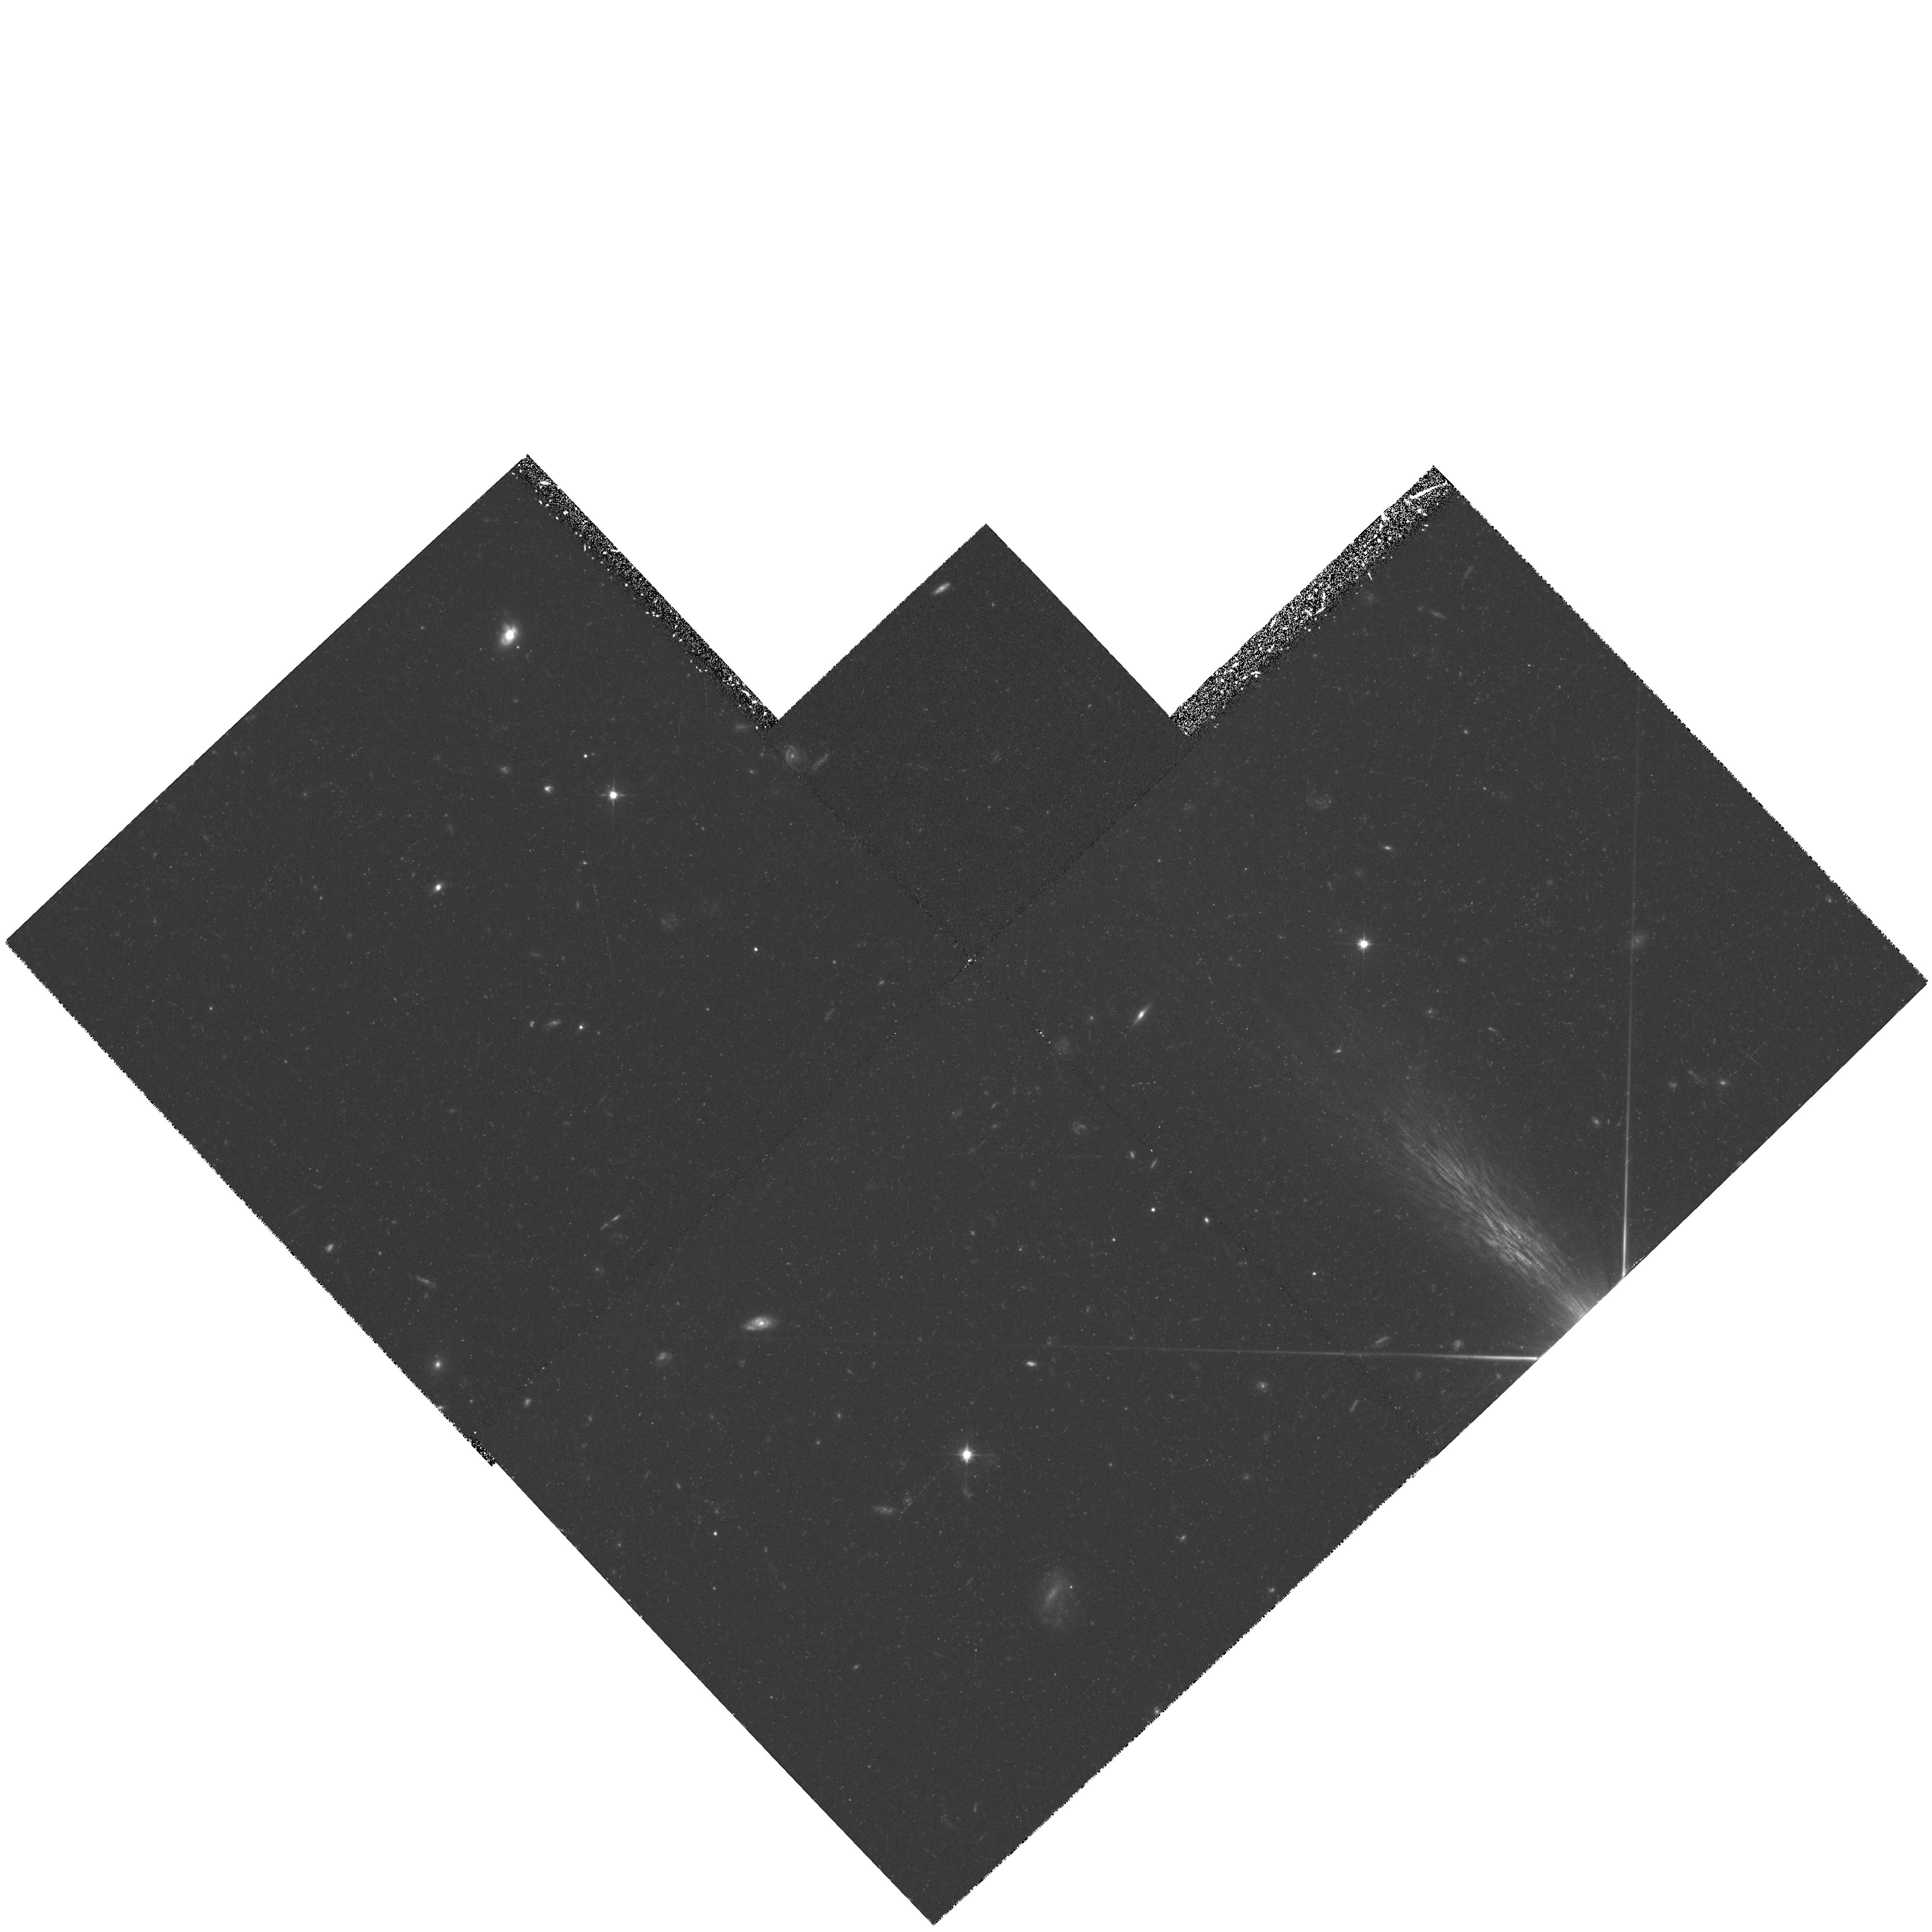
Target: DHM0054-284
Instrument: WFPC2/PC
Filter: F606W
Exposure: 1.5 h
Observation ID: hst_5128_02_wfpc2_pc_f606w_u2gr02

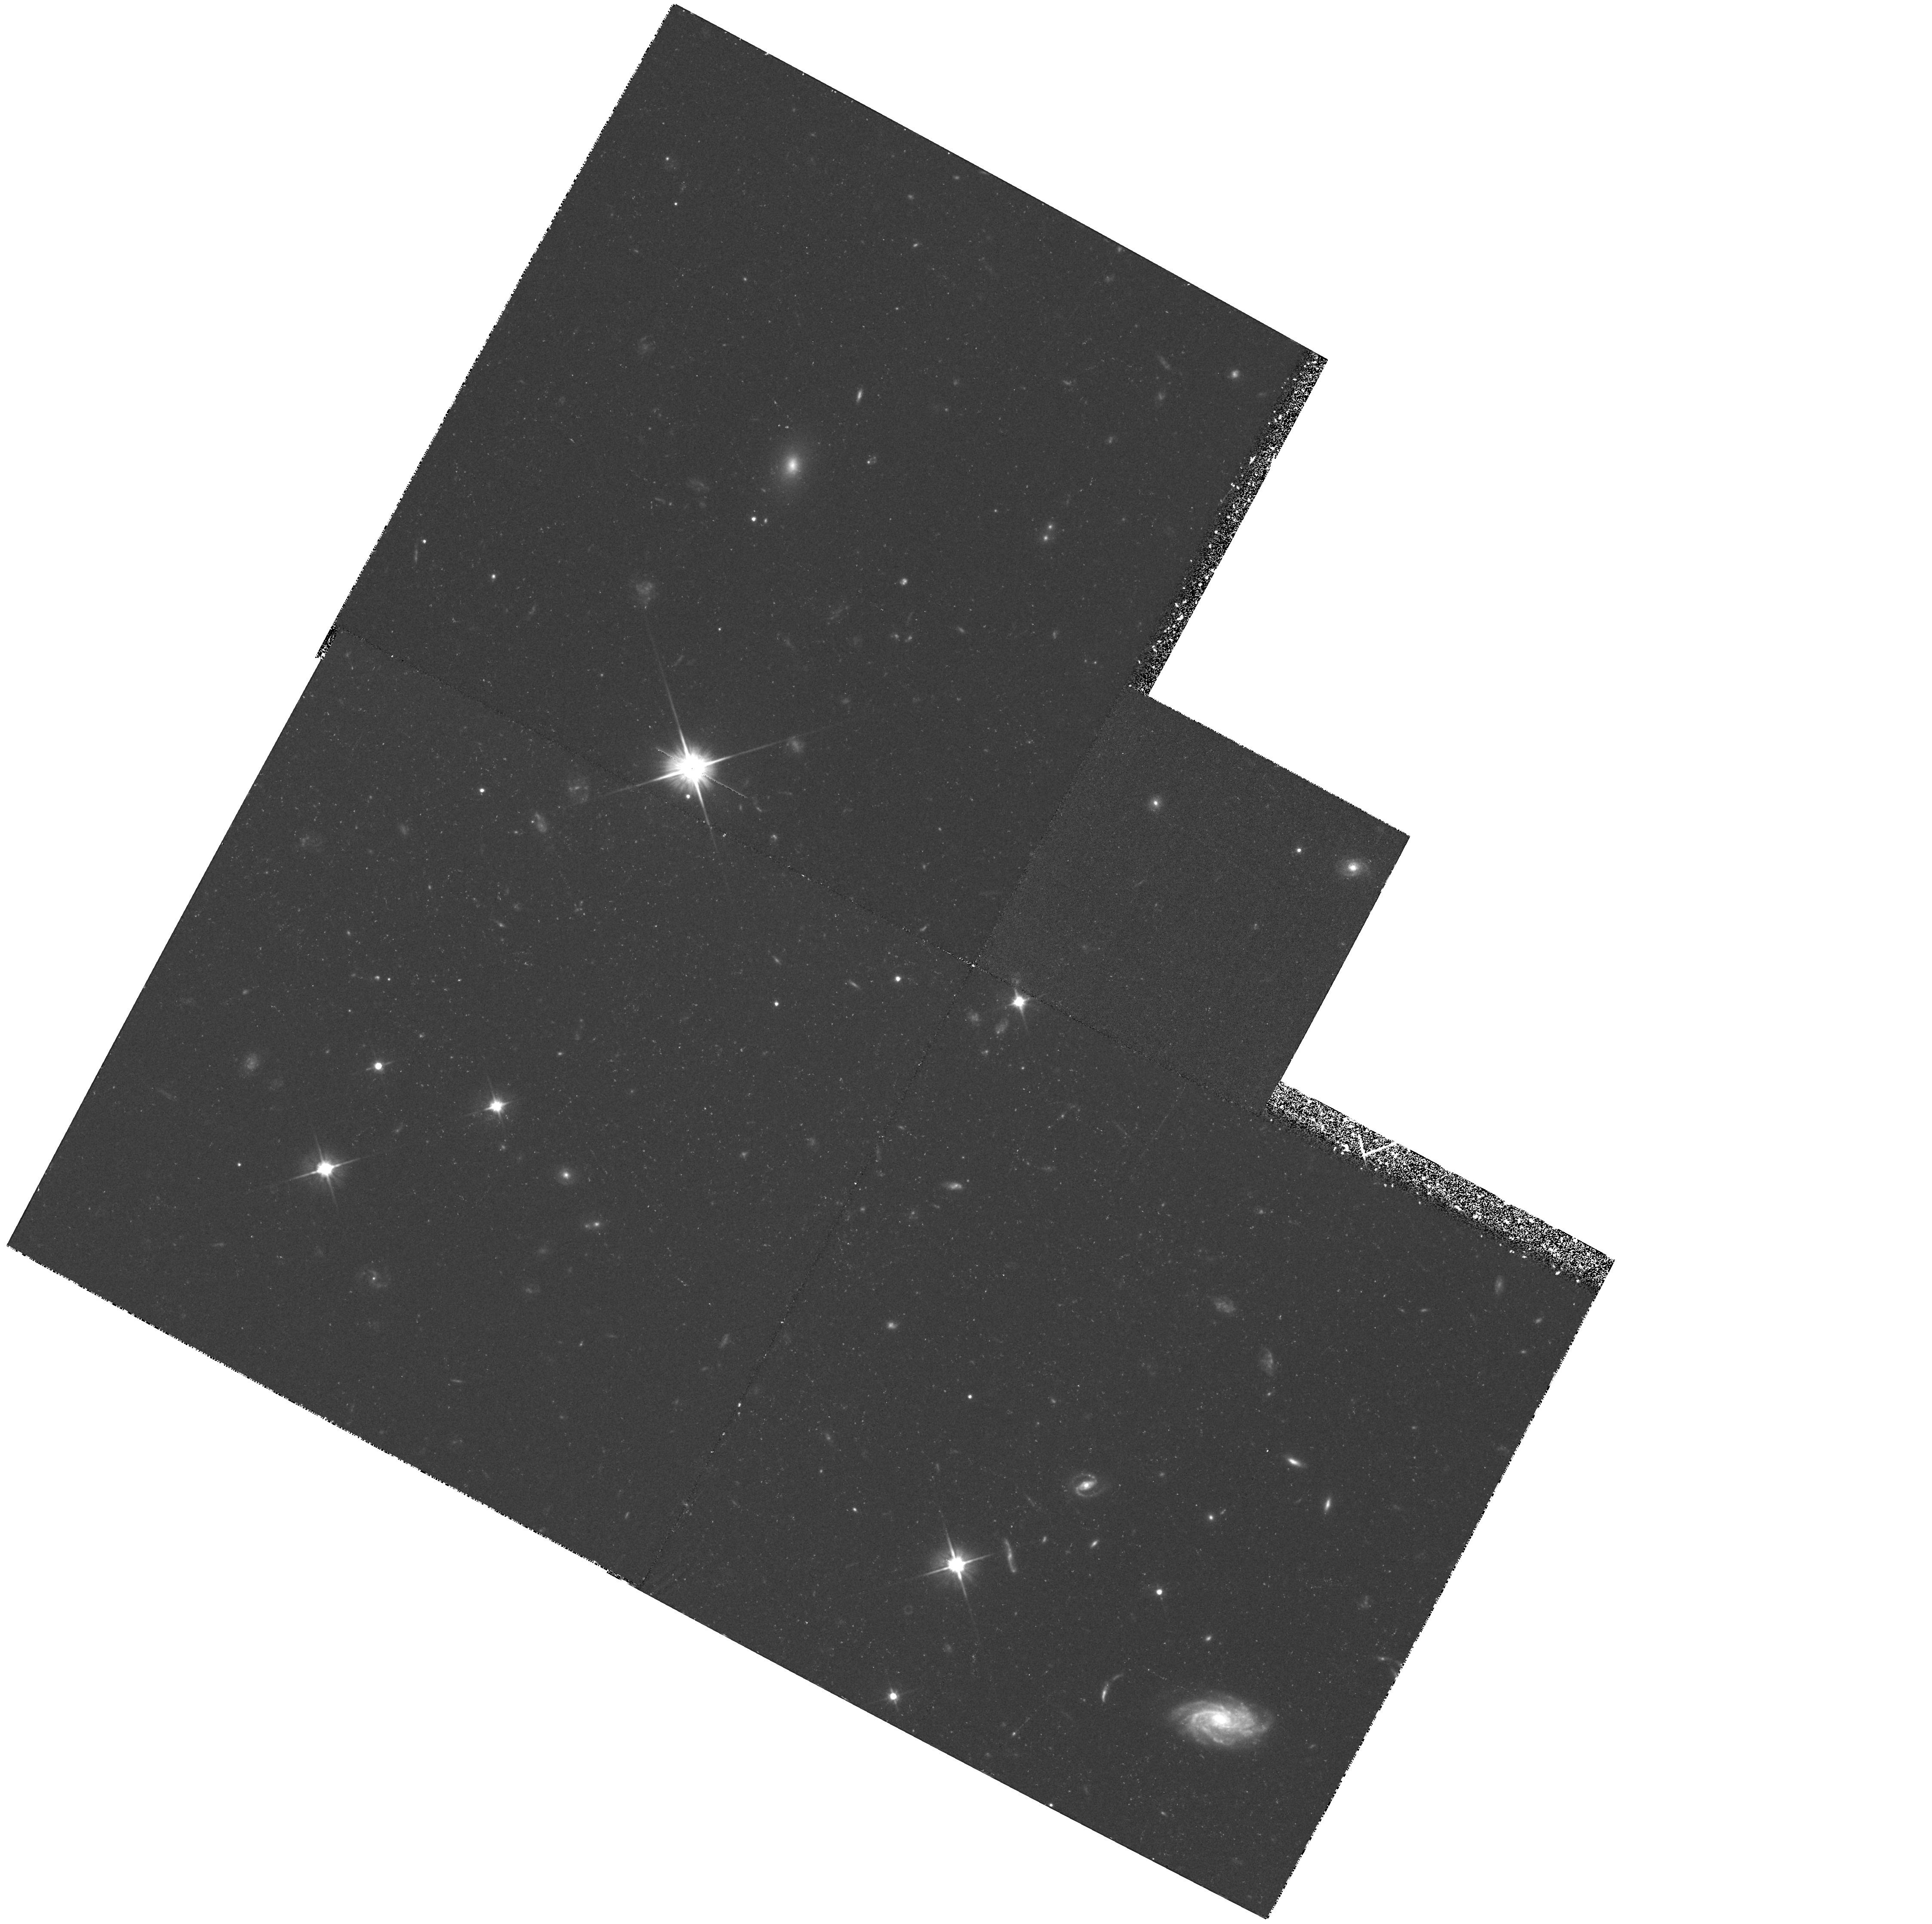
Target: 1442+101
Instrument: WFPC2/PC
Filter: F606W
Exposure: 1.4 h
Observation ID: hst_5128_03_wfpc2_pc_f606w_u2gr03

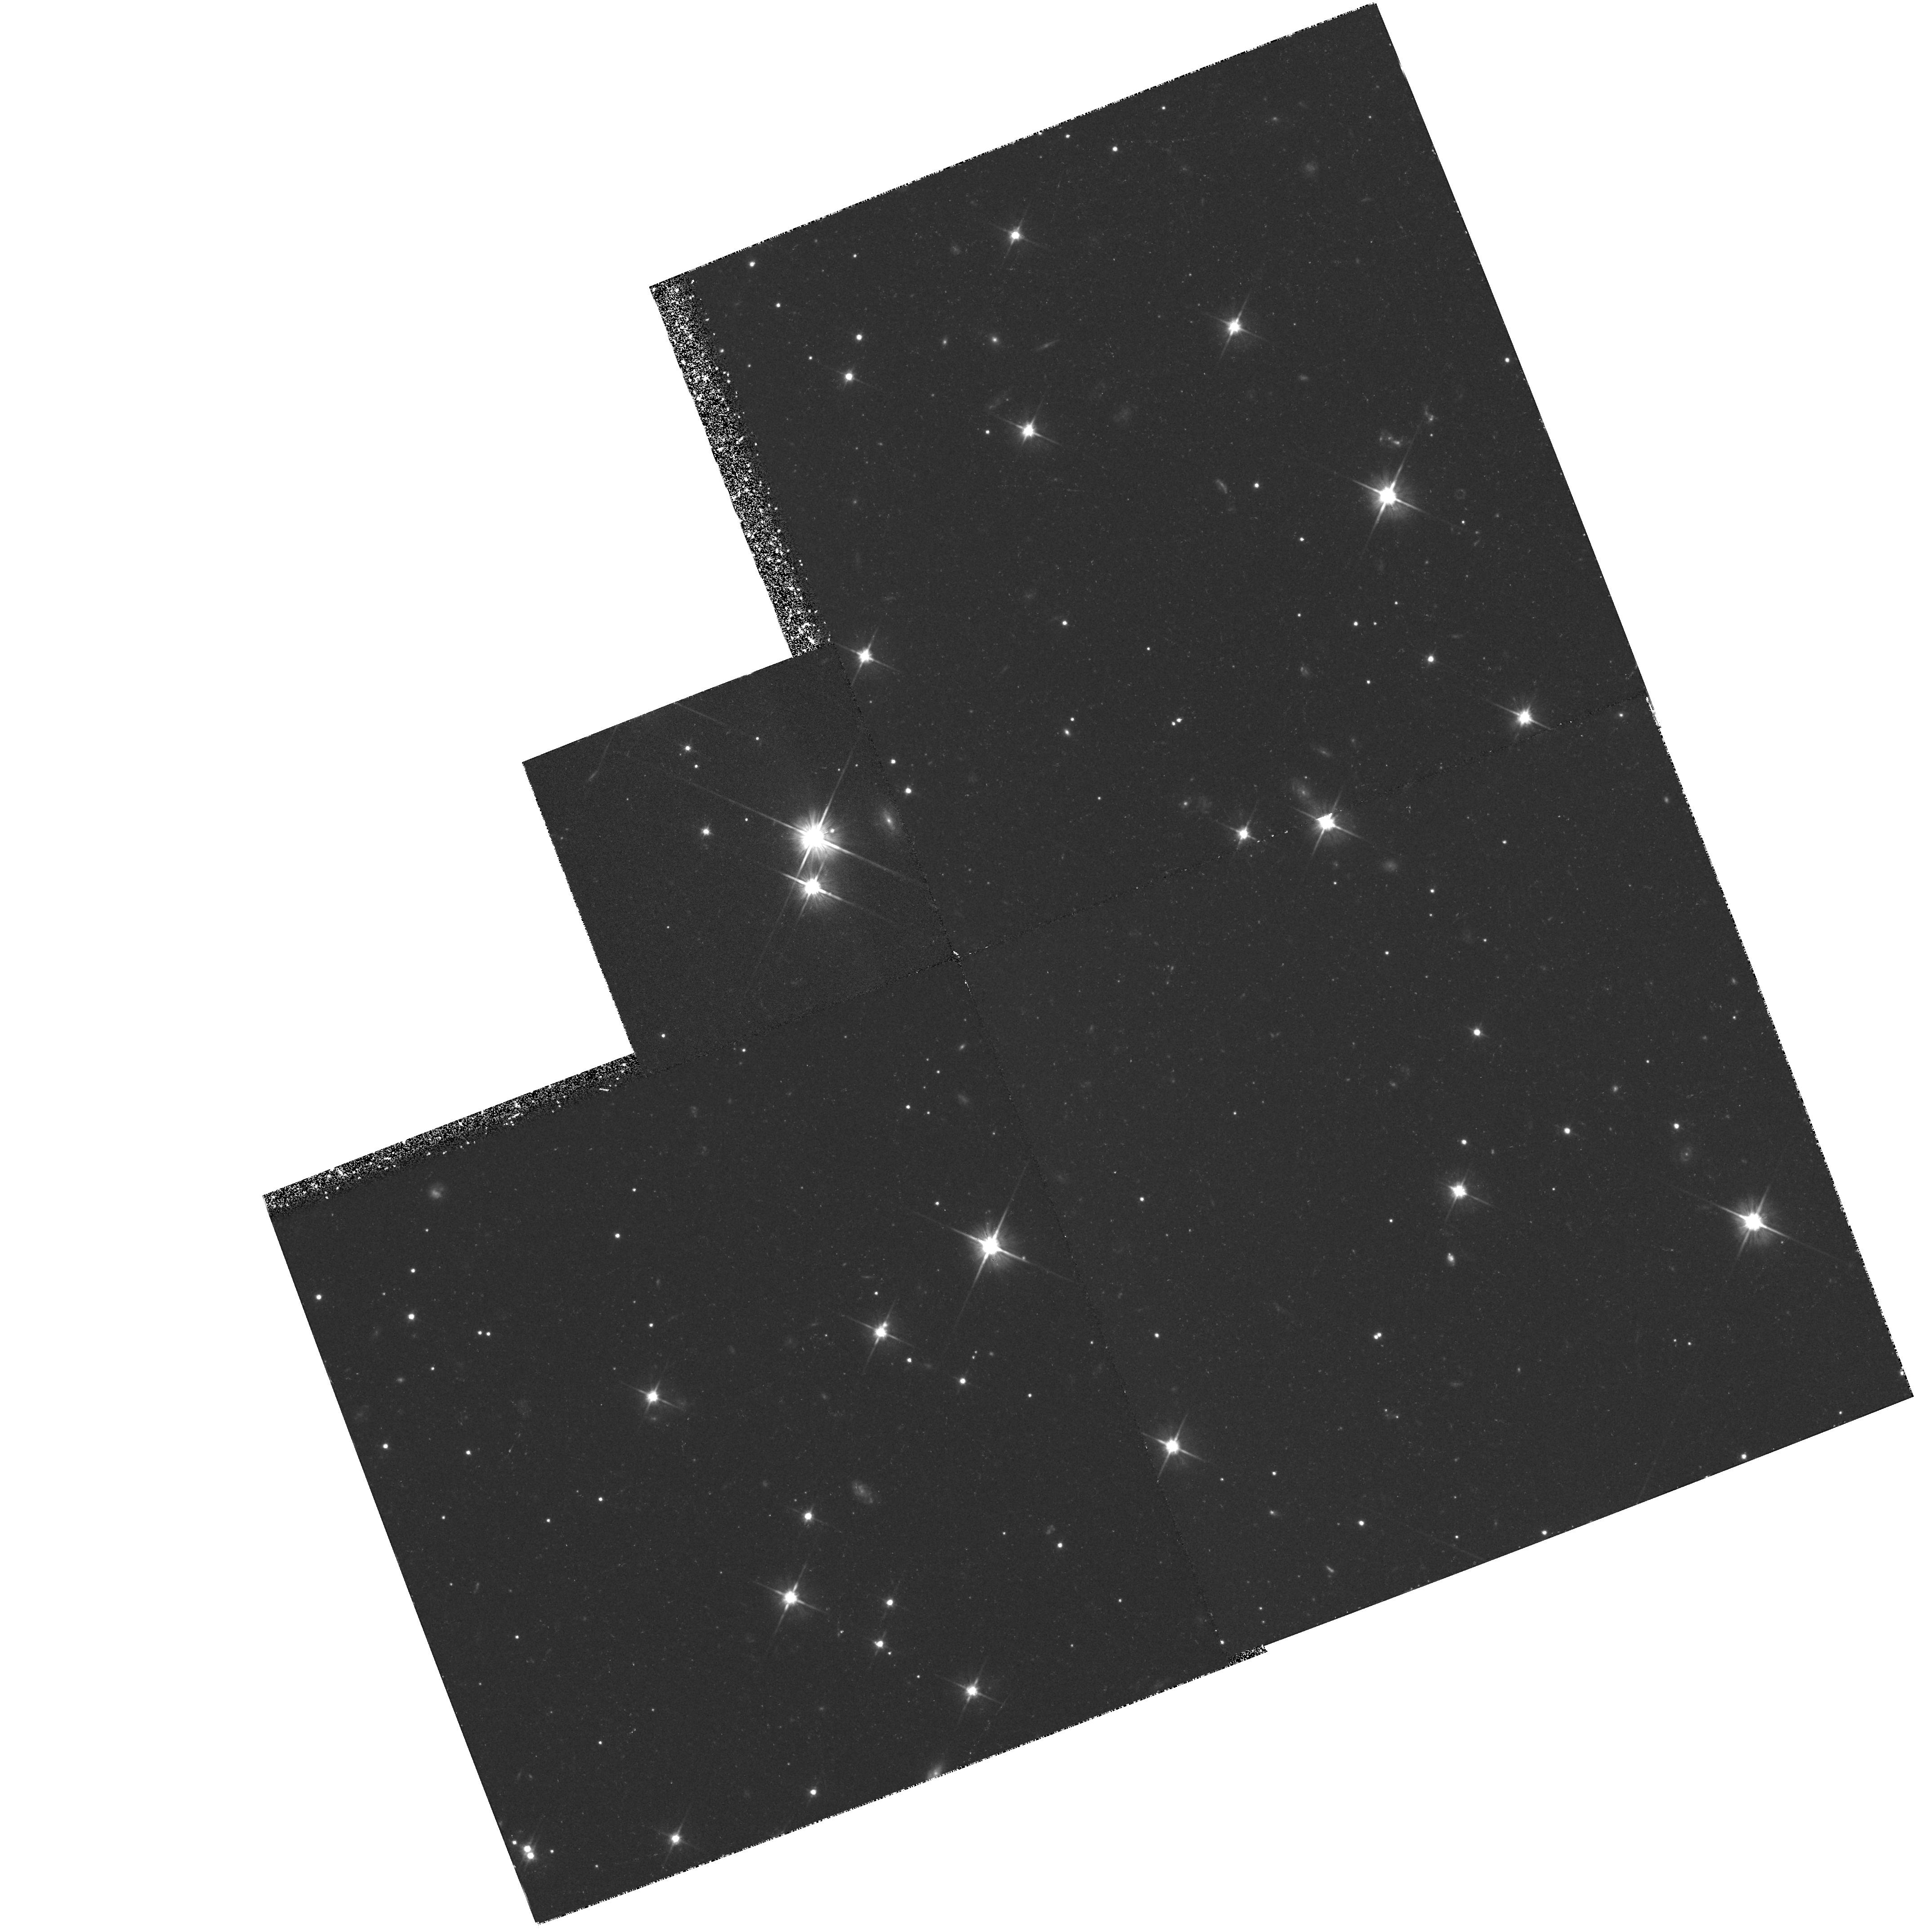
Target: PKS2000-330
Instrument: WFPC2/PC
Filter: F606W
Exposure: 1.5 h
Observation ID: hst_5128_01_wfpc2_pc_f606w_u2gr01

SEARCH FOR PRIMEVAL GALAXIES (FOS 25): CYCLE 4 EARLY-ACQ IMAGING (PI: Davidsen, Arthur F.)

The purpose of this program is to locate and obtain spectra of several primeval galaxies (i.e., galaxies at very high redshifts). The method employed is to obtain deep WF/PC exposures of the regions near known high redshift quasars and search for faint, extended objects, including anything associated with the quasars themselves. Out of the three WF/PC fields, the three brightest extended objects will be chosen for follow-up with the FOS. Depending on the magnitudes of the objects, long integrations with G650L or the prism will be used to compare the spectral energy distributions of the primeval galaxies to lower redshift objects to study the evolution of galaxies.